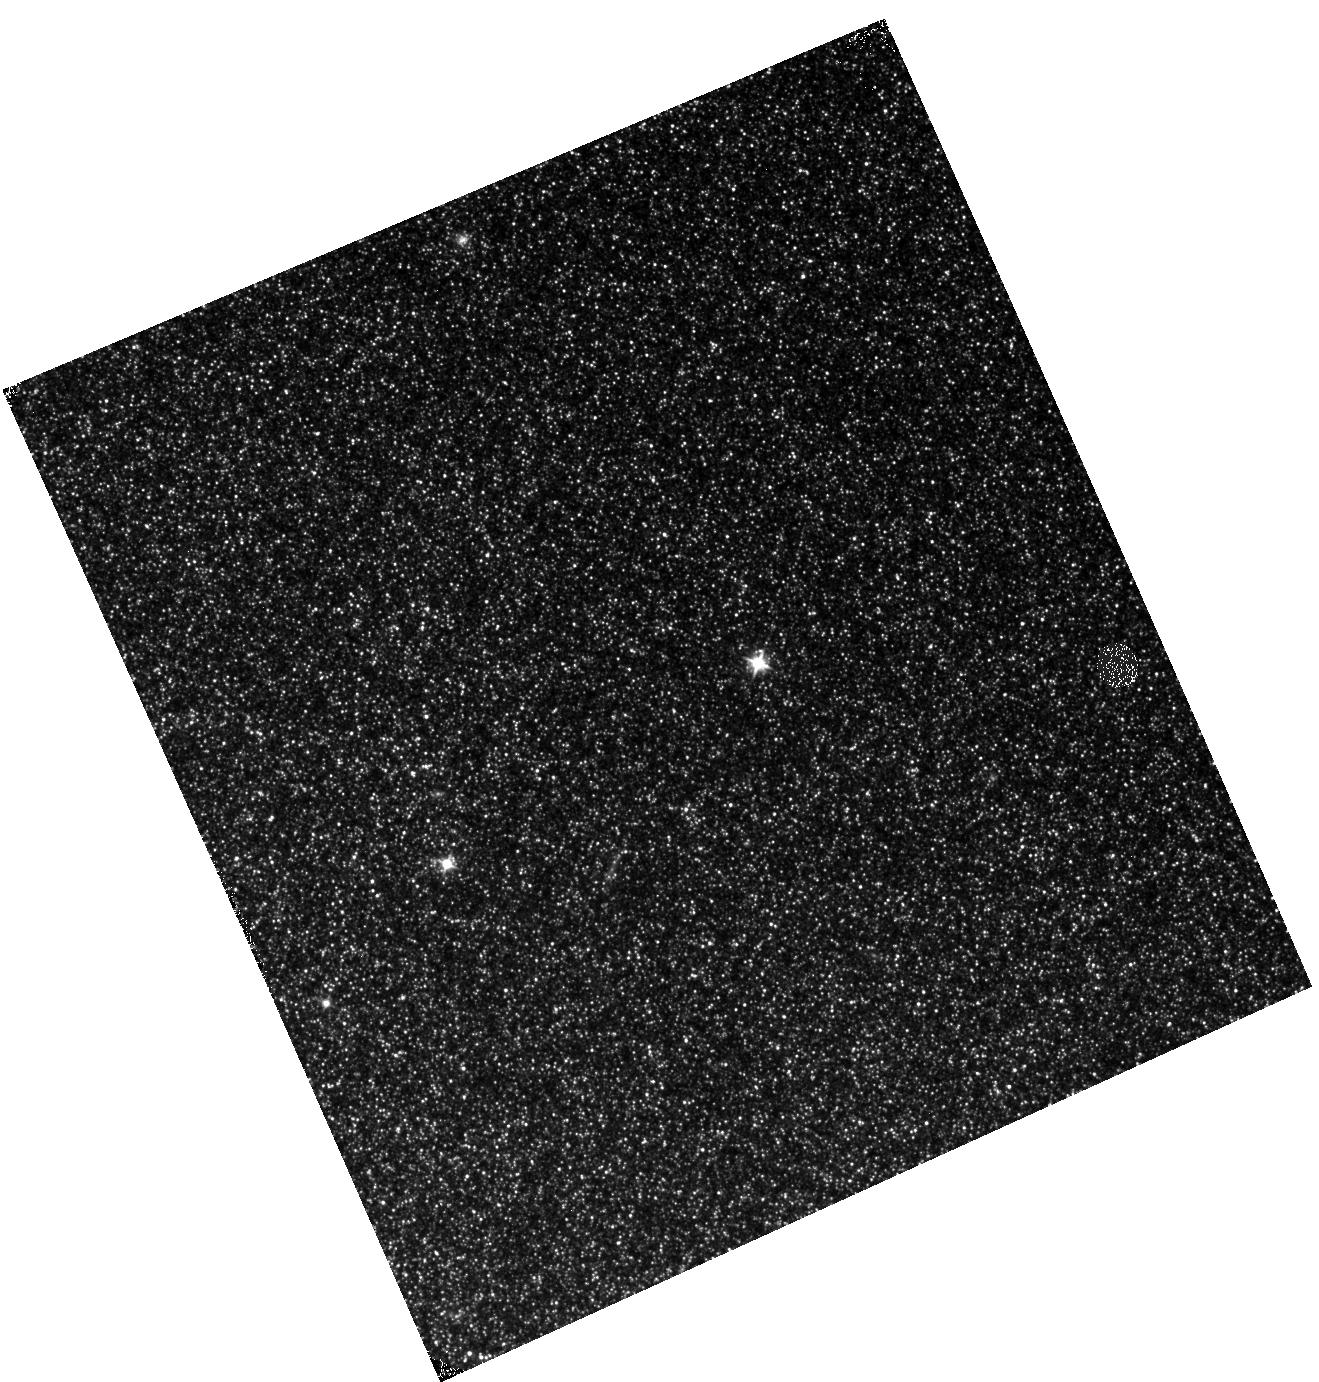
Target: M31-B05-F18-IR. Instrument: WFC3/IR. Filter: F110W. Exposure: 12 min. Observation ID: hst_12074_18_wfc3_ir_f110w_ibfb18

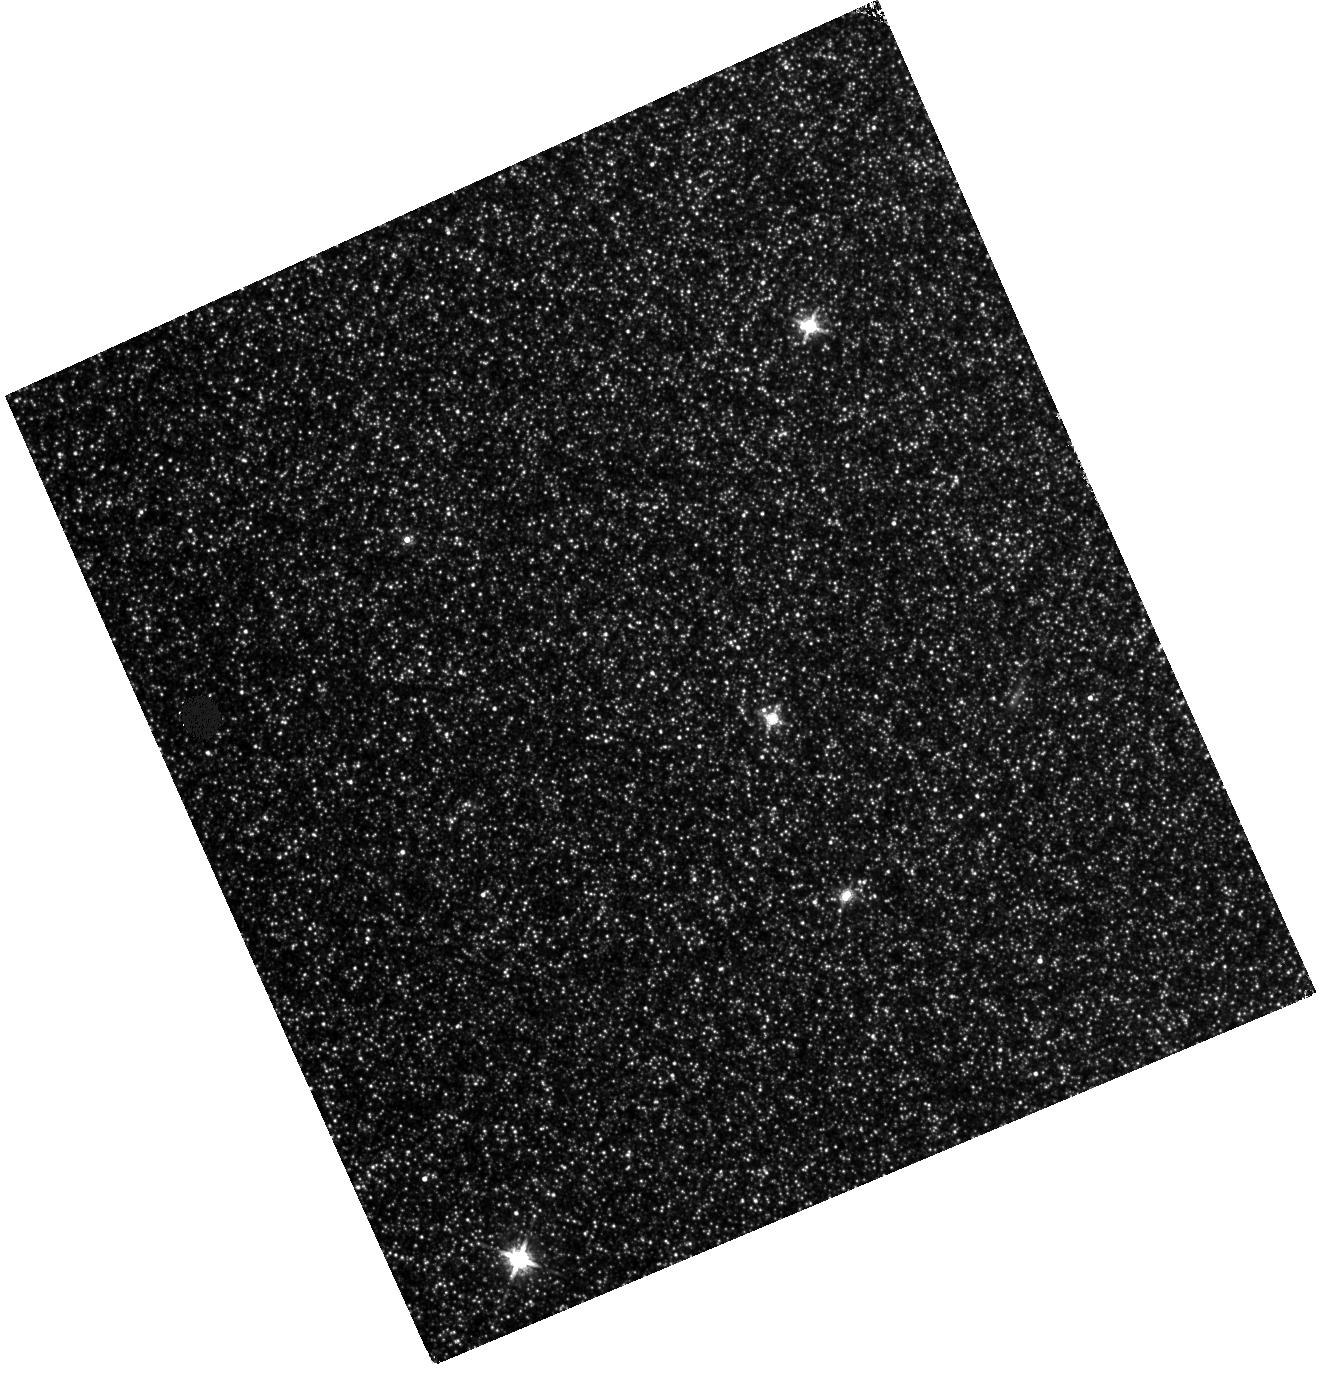
Target: M31-B05-F08-IR. Instrument: WFC3/IR. Filter: F160W. Exposure: 28 min. Observation ID: hst_12074_08_wfc3_ir_f160w_ibfb08

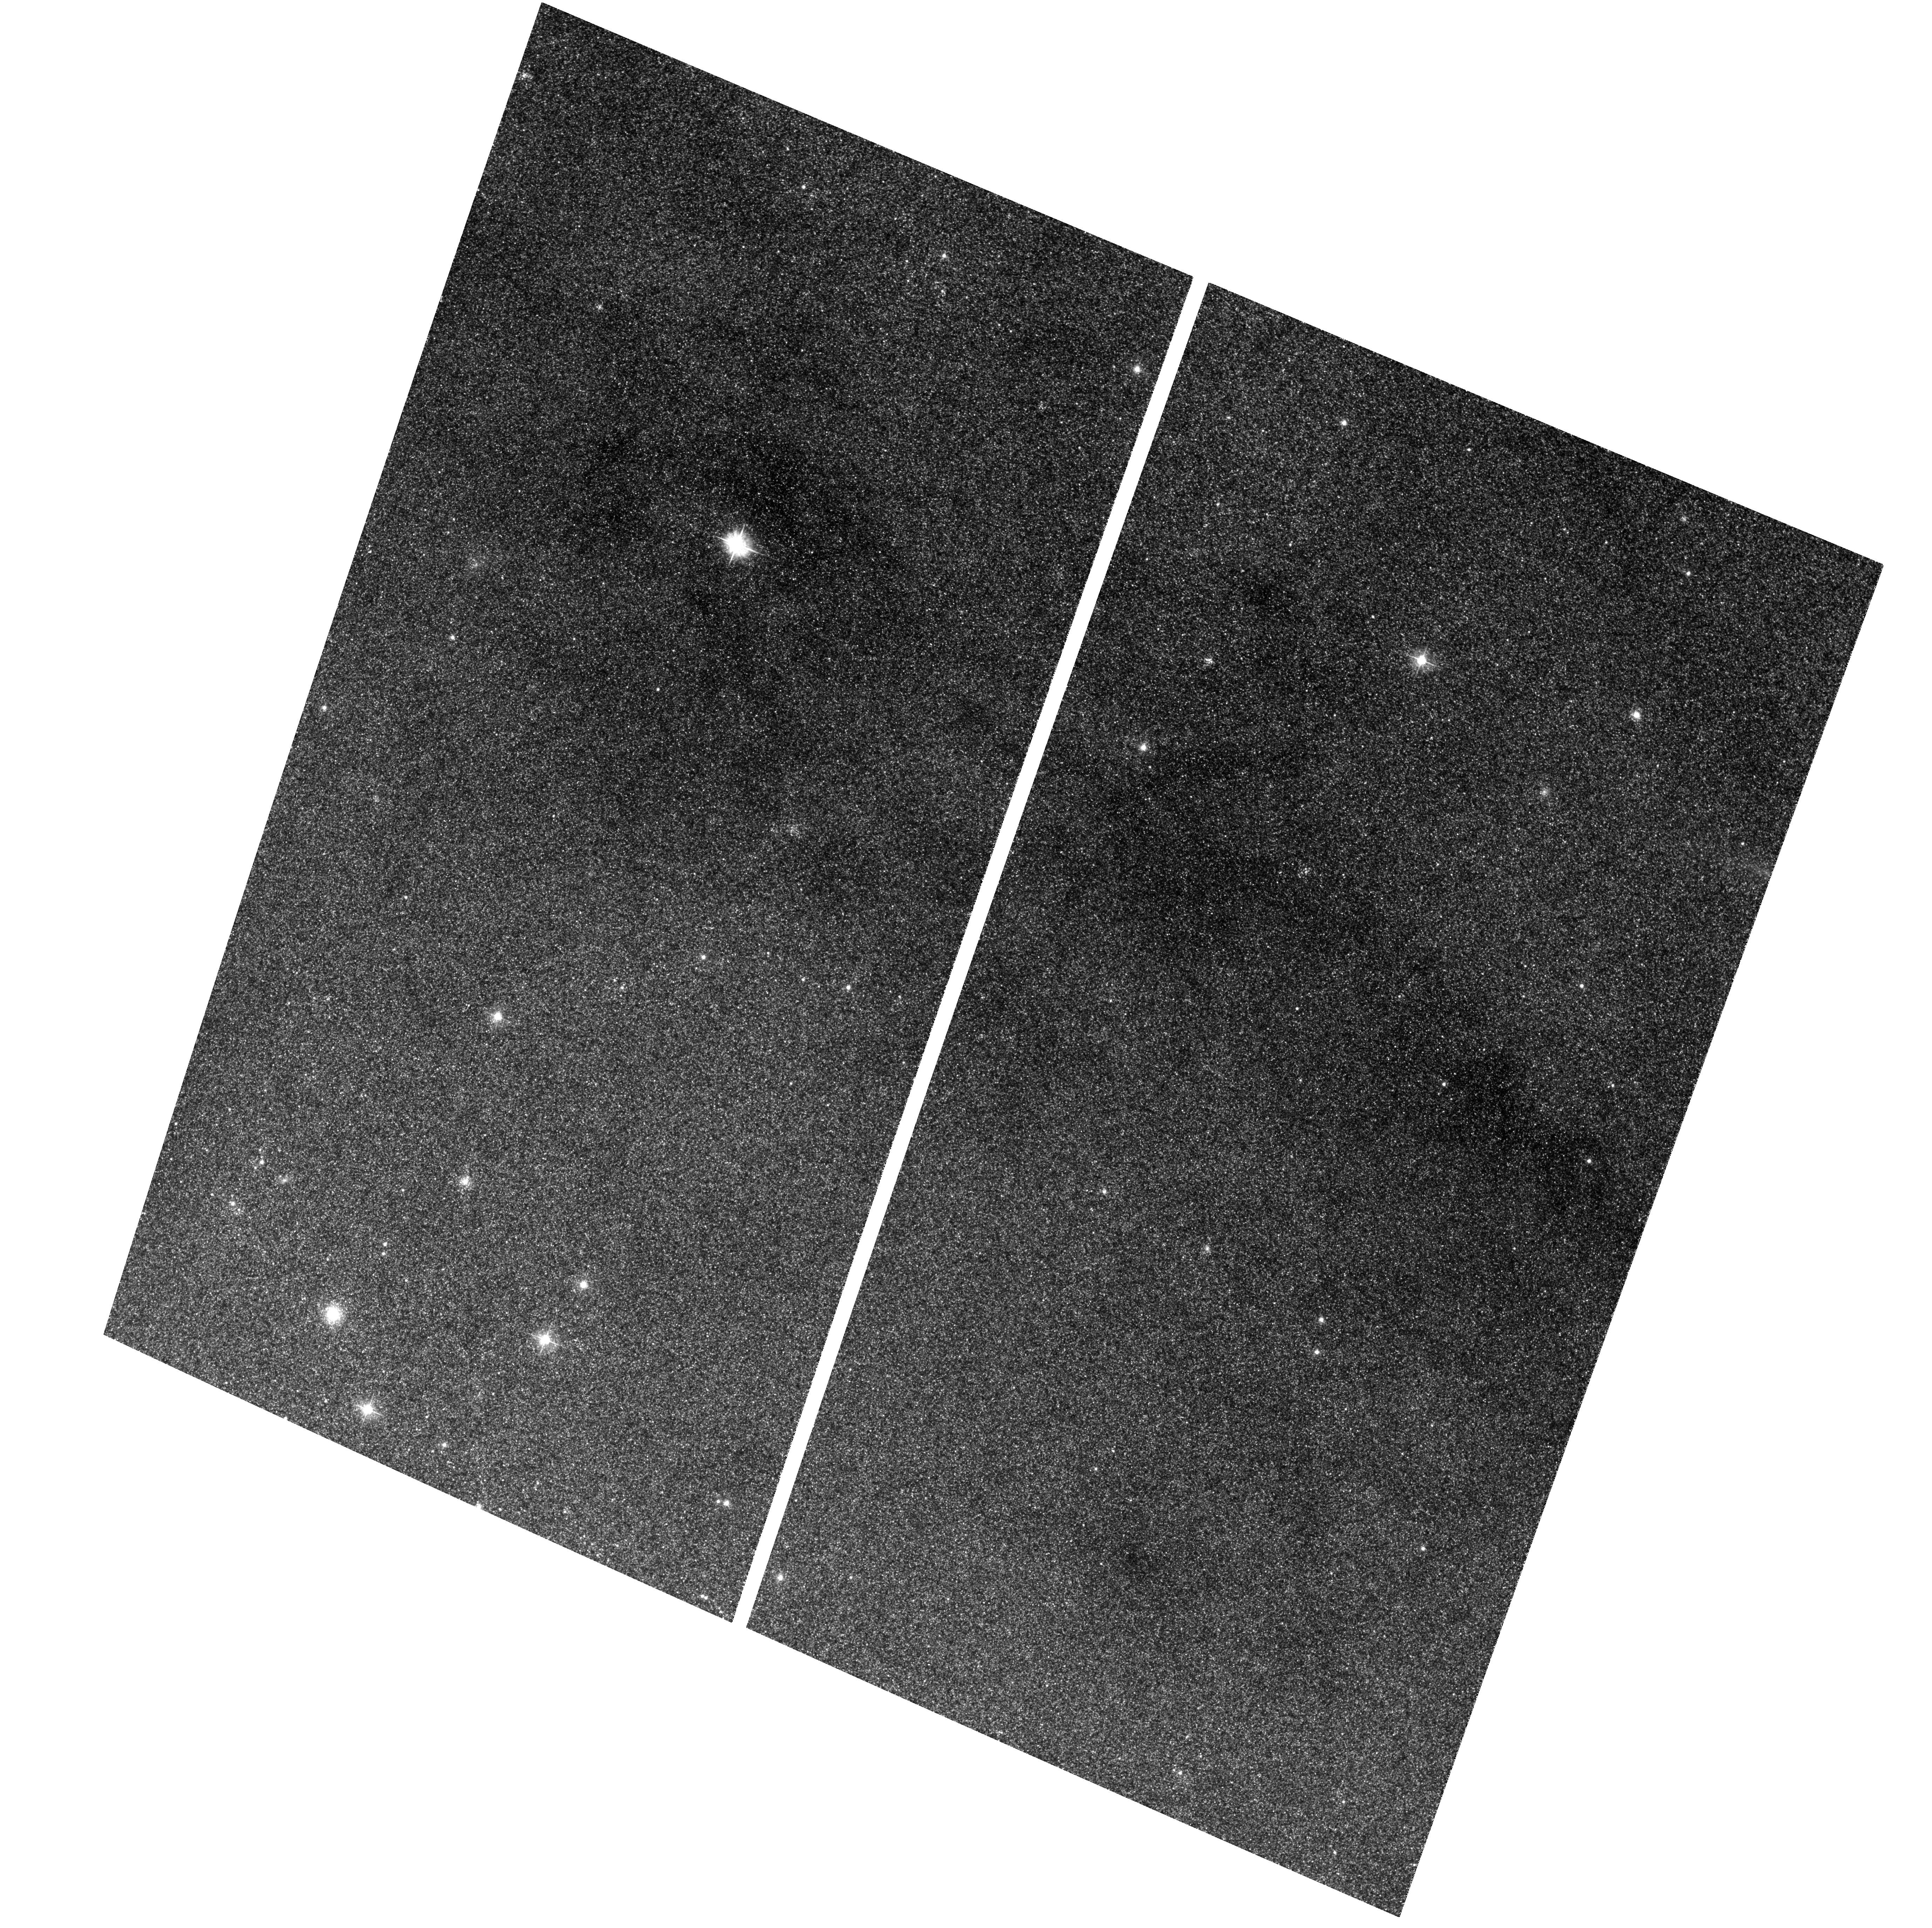
Target: M31-B05-F05-WFC. Instrument: ACS/WFC. Filter: F475W. Exposure: 32 min. Observation ID: hst_12074_02_acs_wfc_f475w_jbfb02

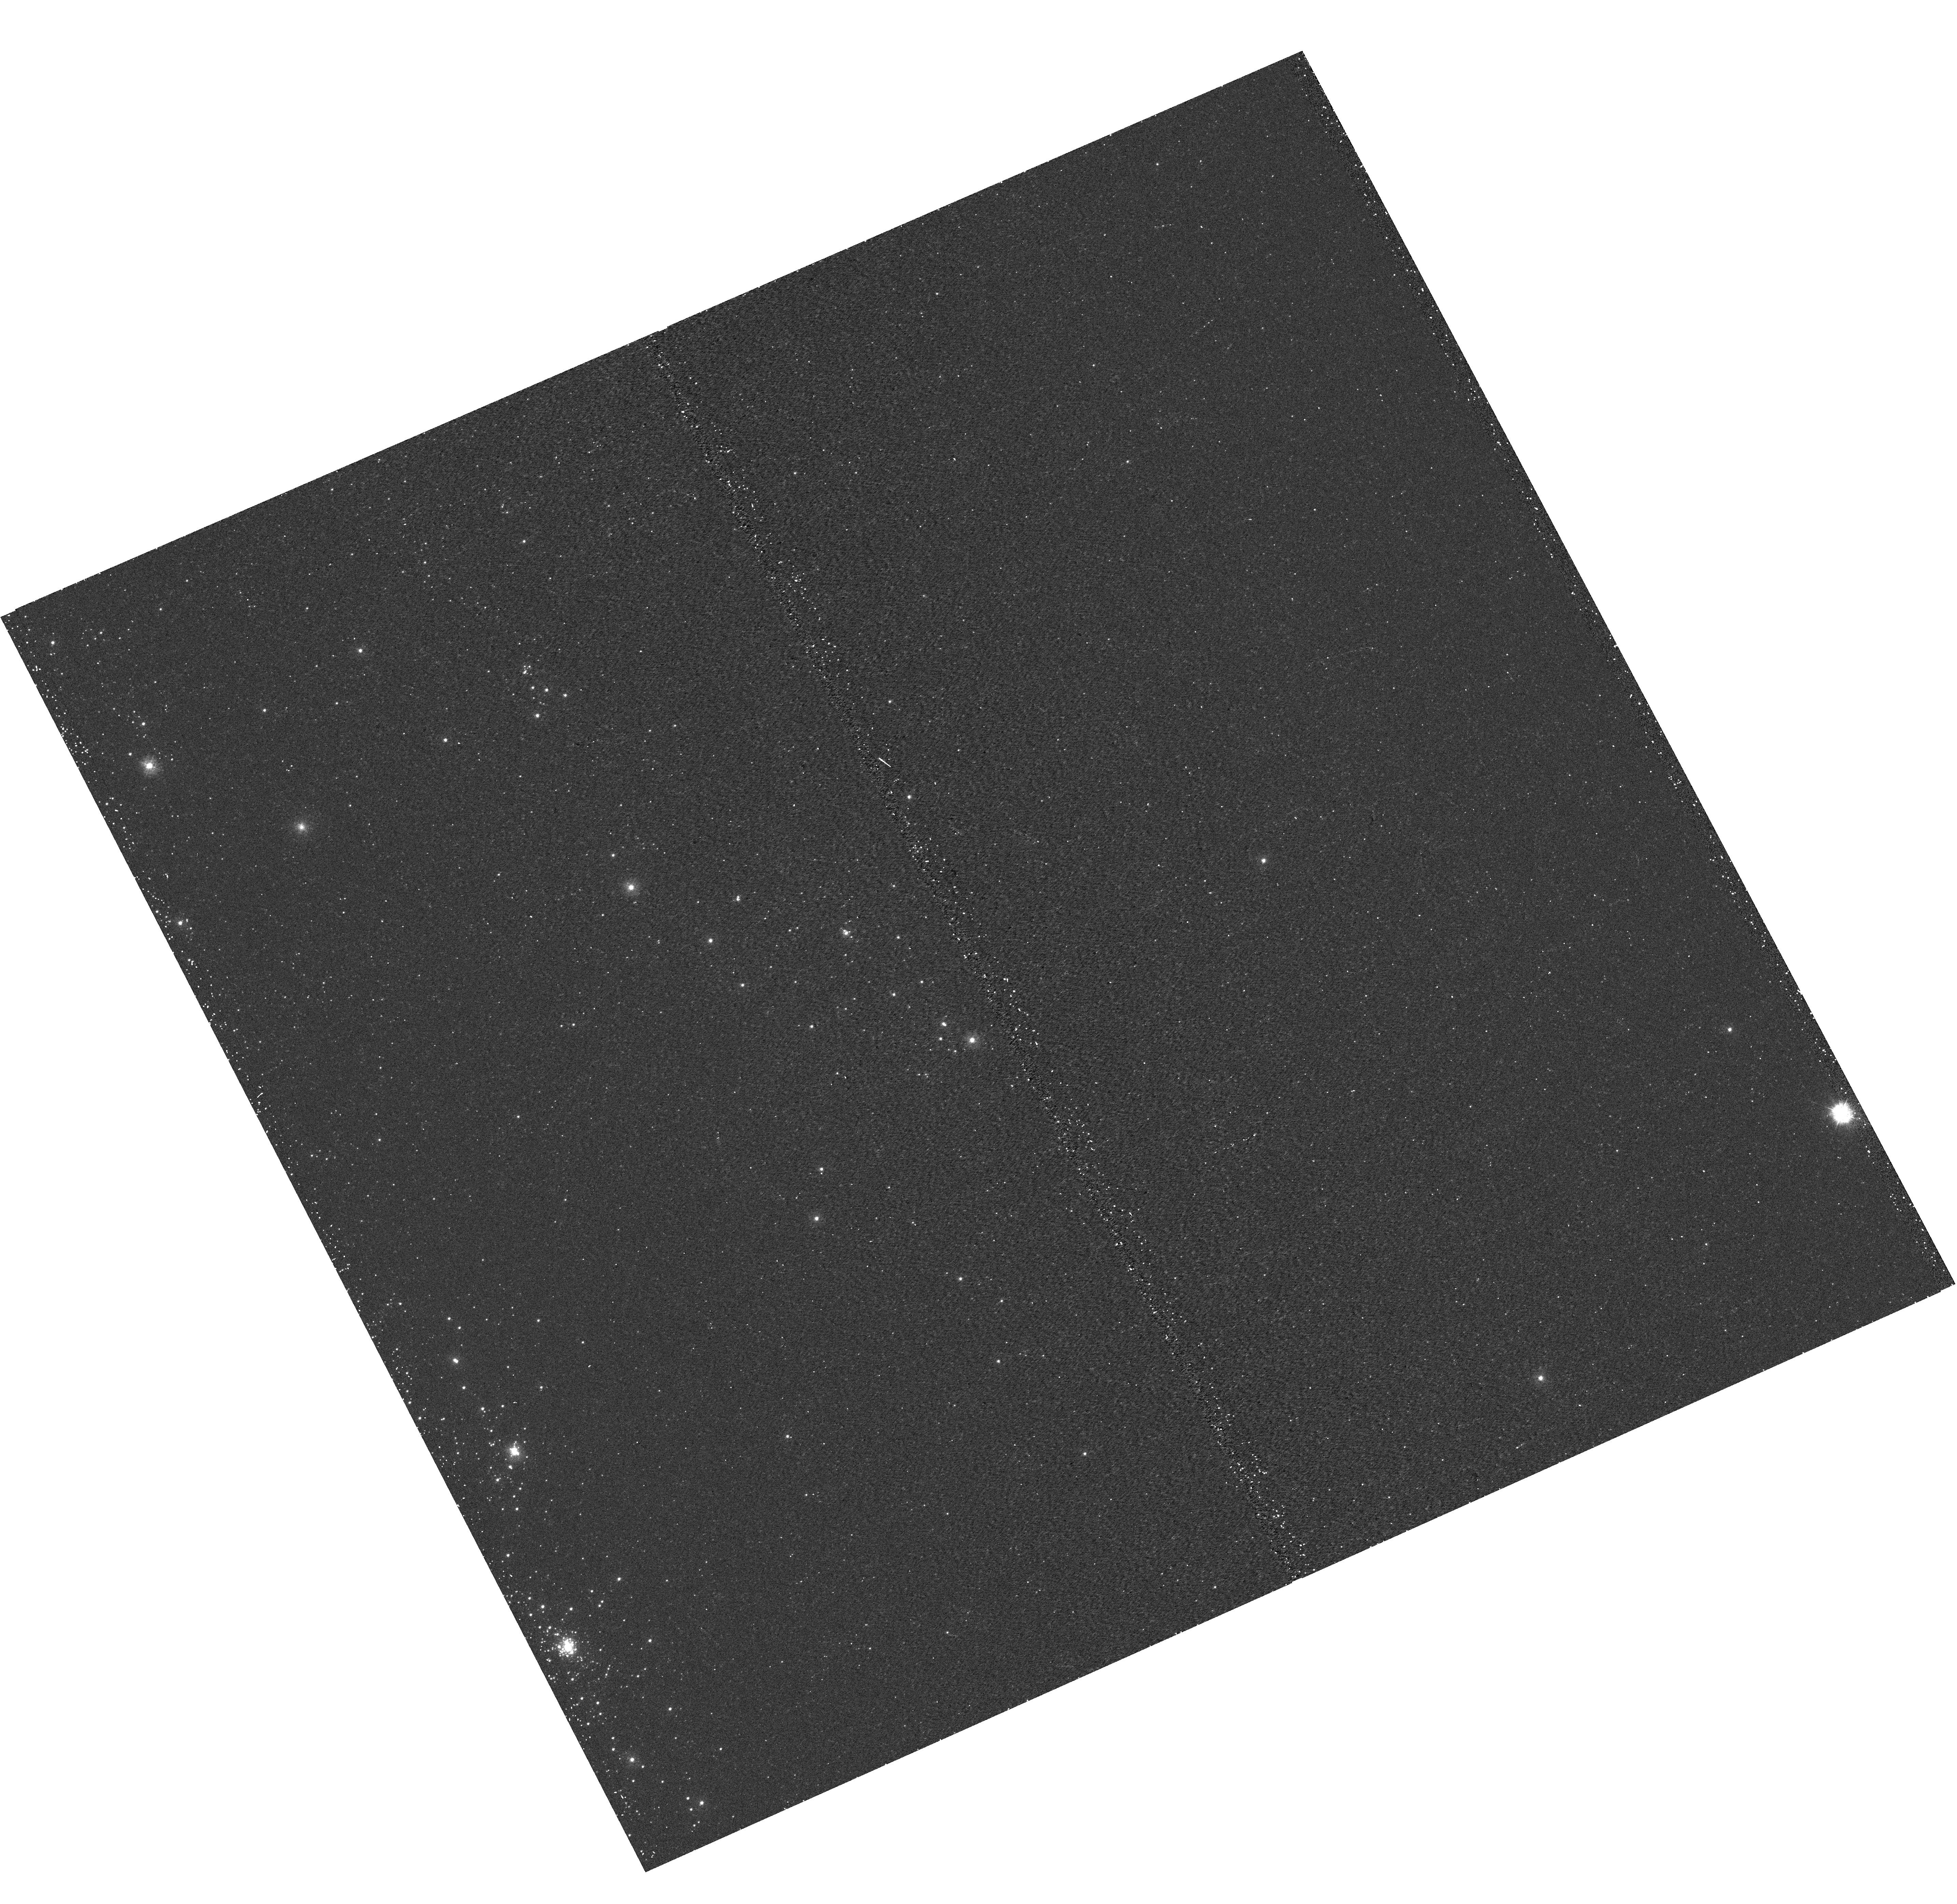
Target: M31-B05-F15-UVIS. Instrument: WFC3/UVIS. Filter: F275W. Exposure: 17 min. Observation ID: hst_12074_15_wfc3_uvis_f275w_ibfb15

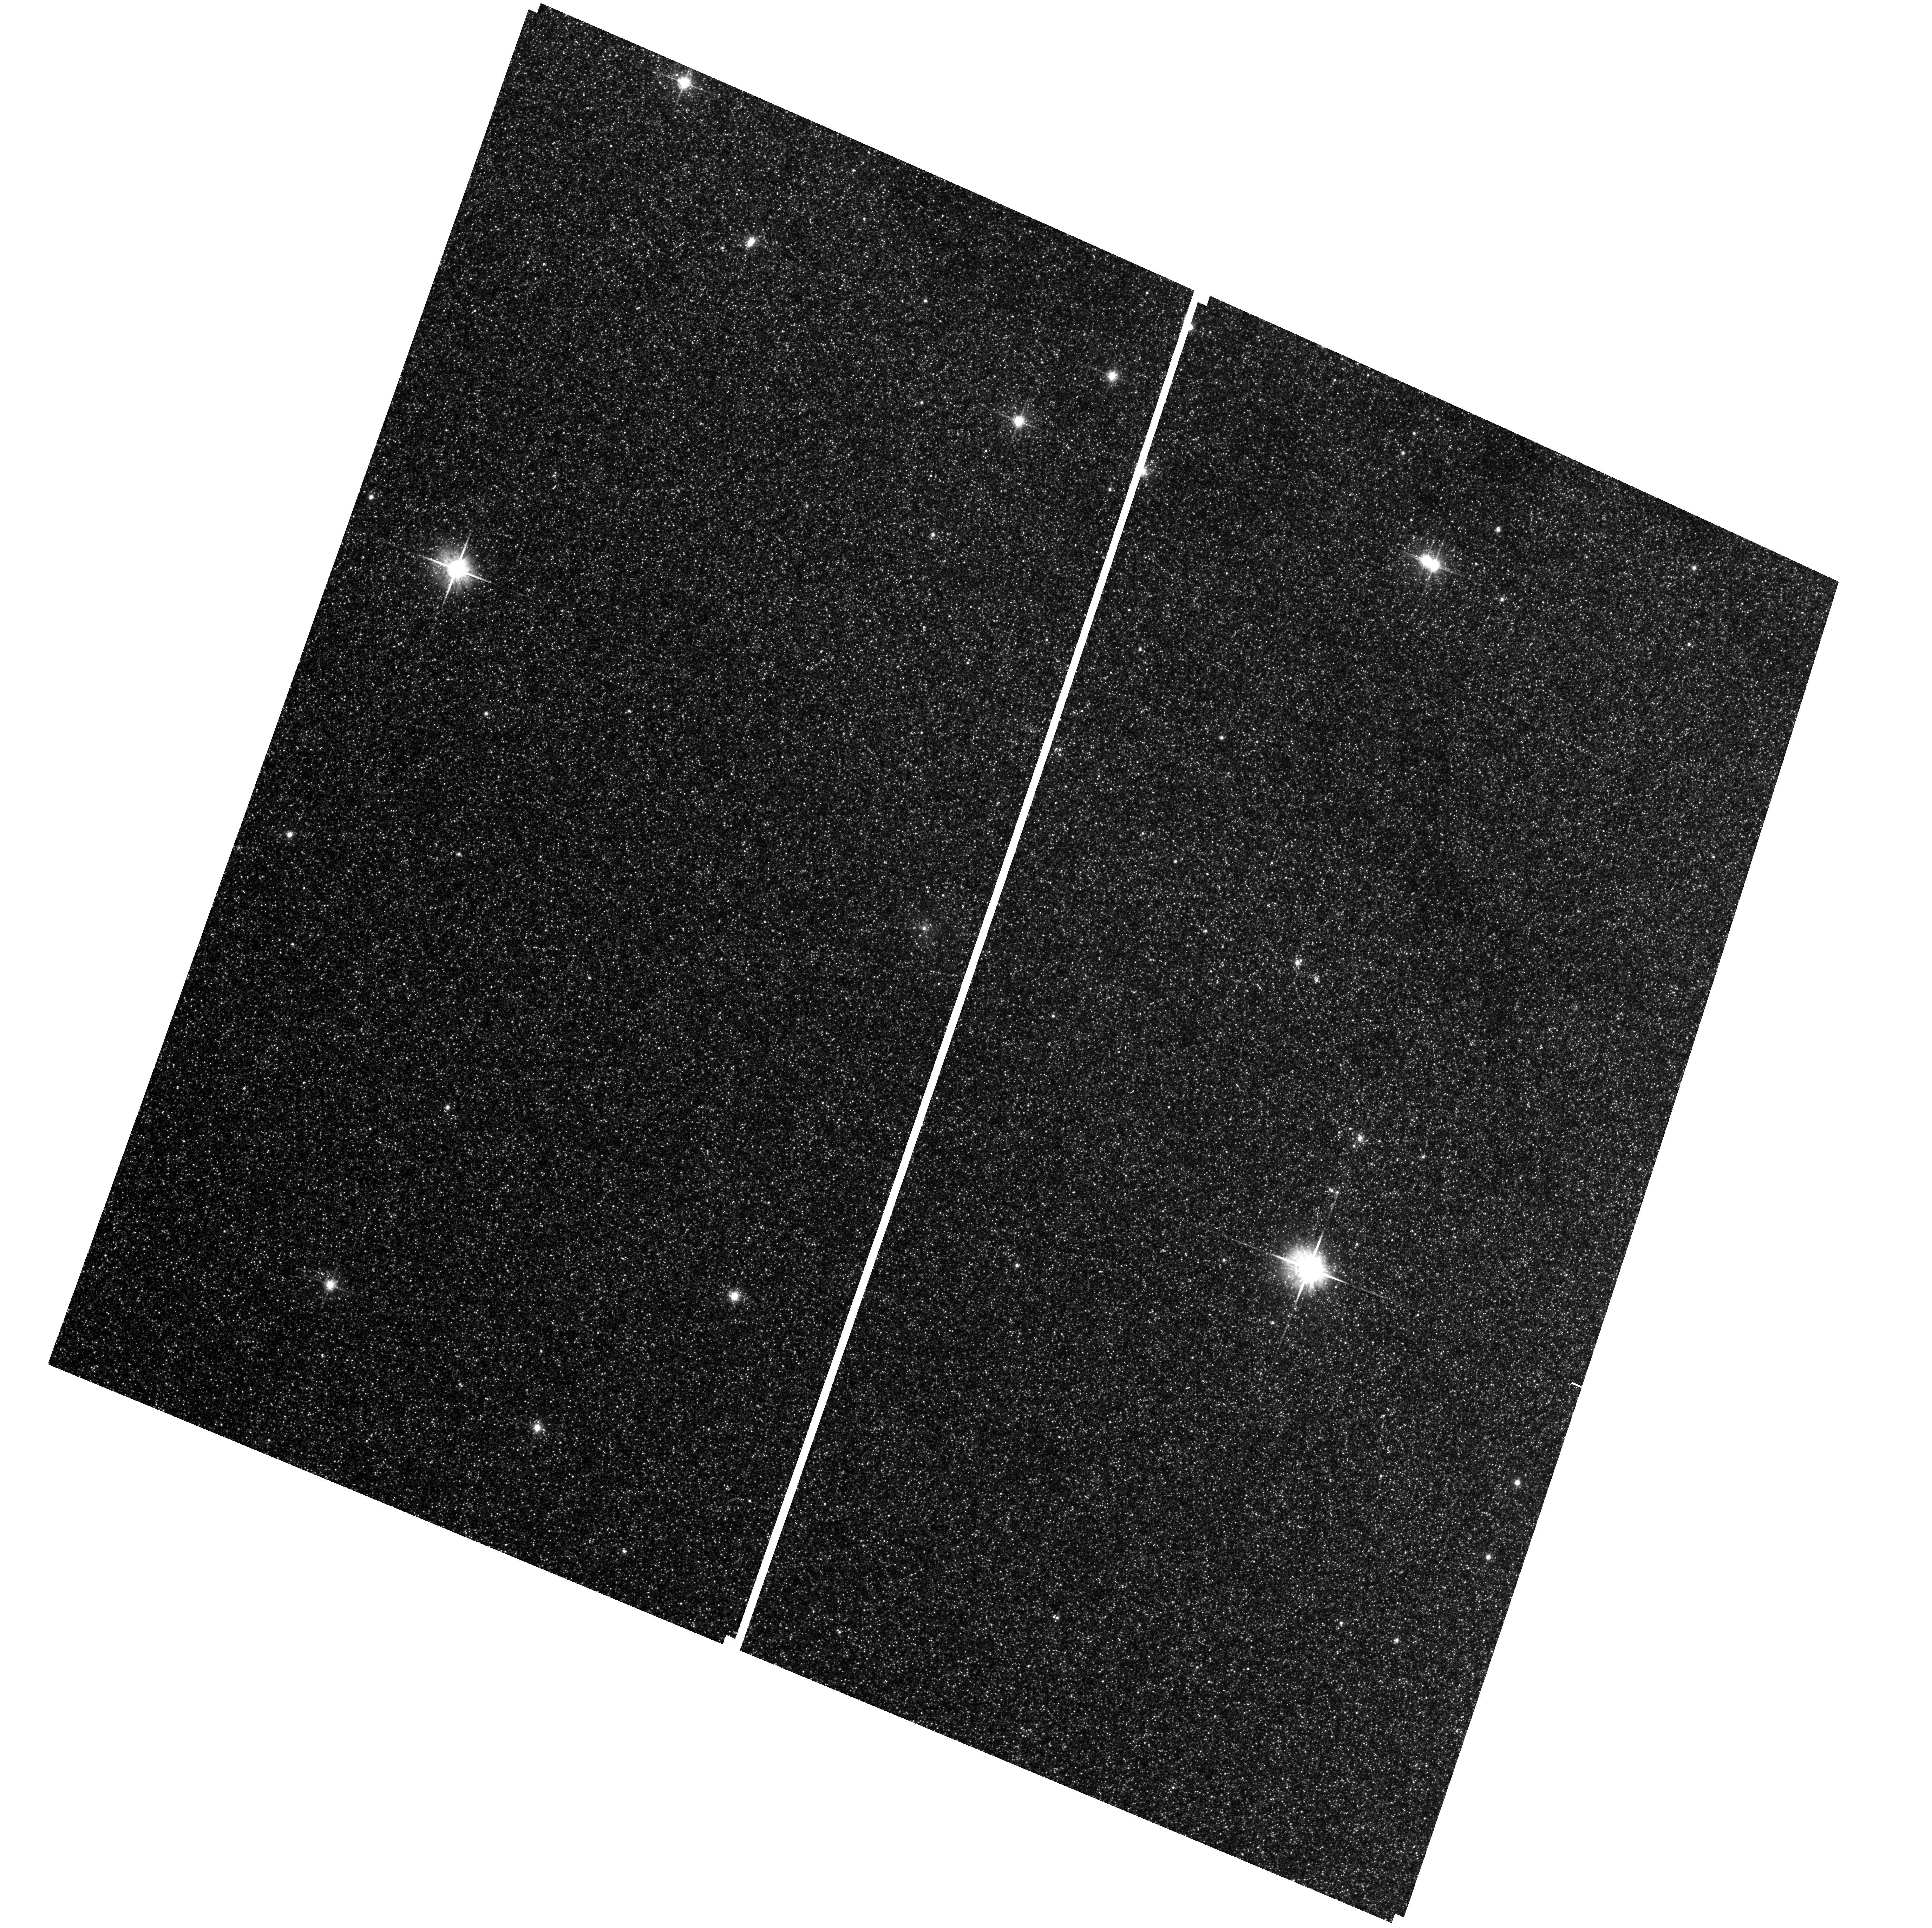
Target: M31-B05-F14-WFC. Instrument: ACS/WFC. Filter: F814W. Exposure: 25 min. Observation ID: hst_12074_17_acs_wfc_f814w_jbfb17

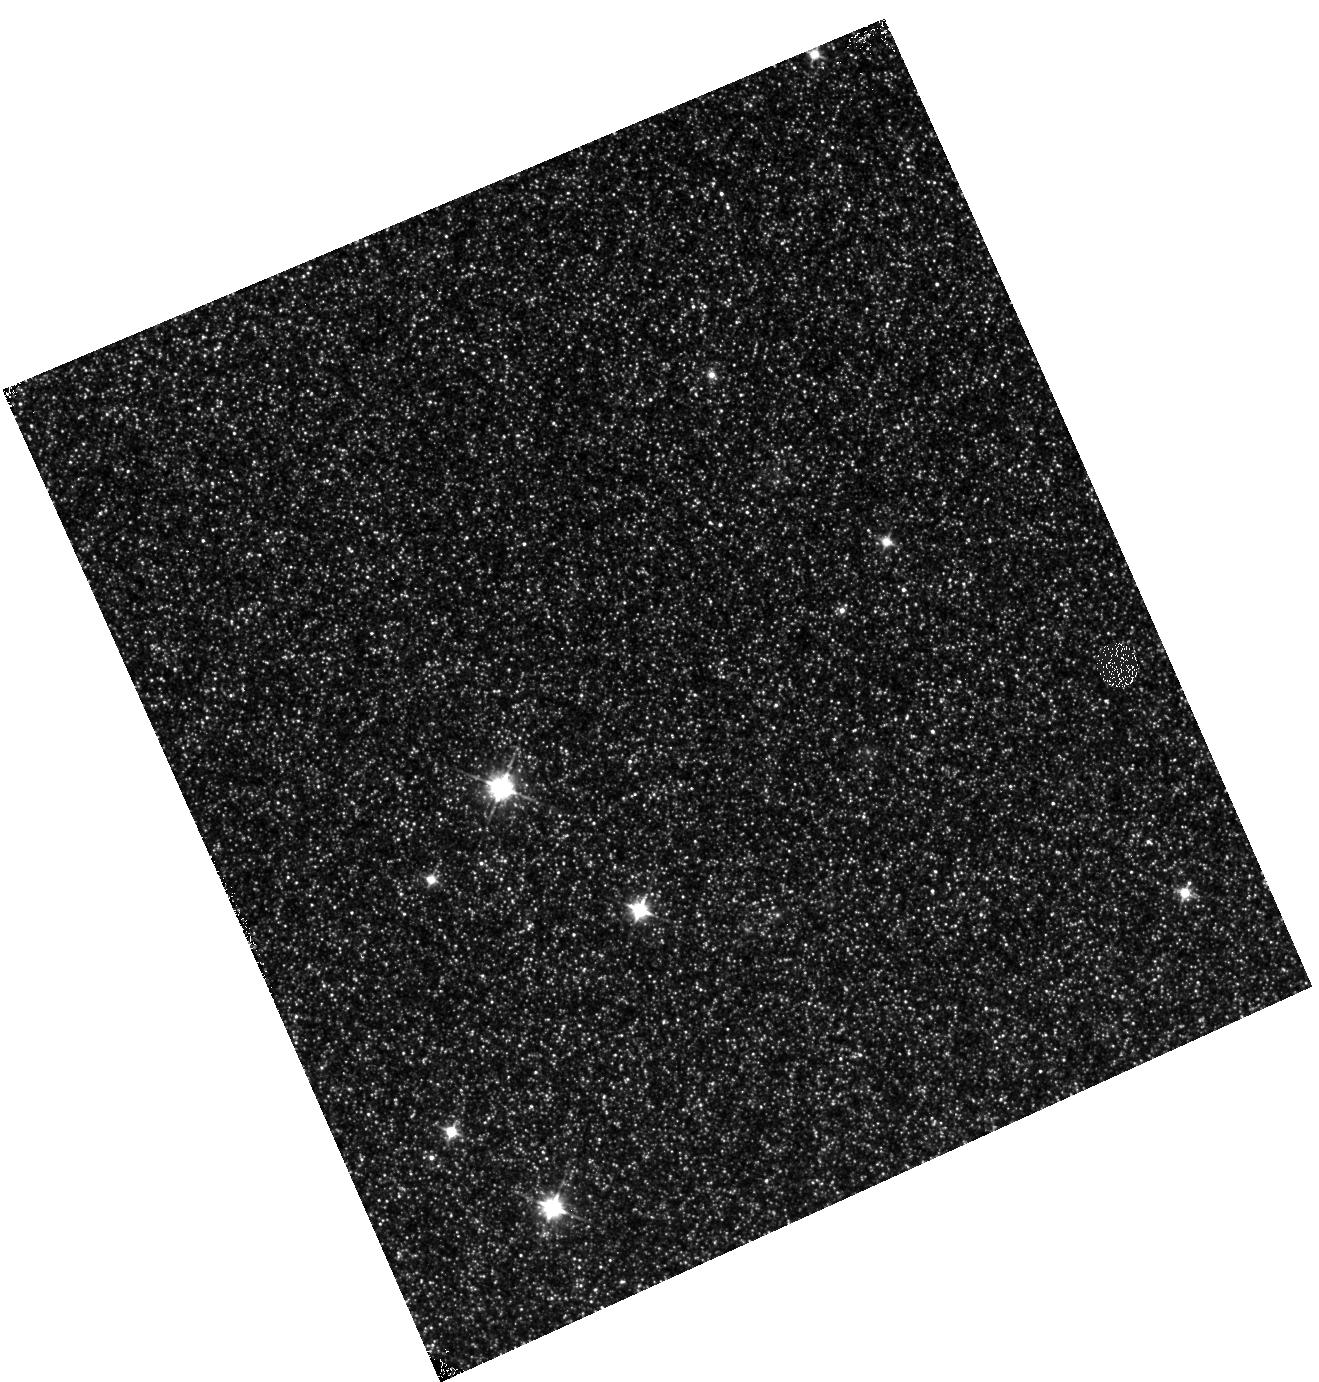
Target: M31-B05-F16-IR. Instrument: WFC3/IR. Filter: F110W. Exposure: 12 min. Observation ID: hst_12074_16_wfc3_ir_f110w_ibfb16

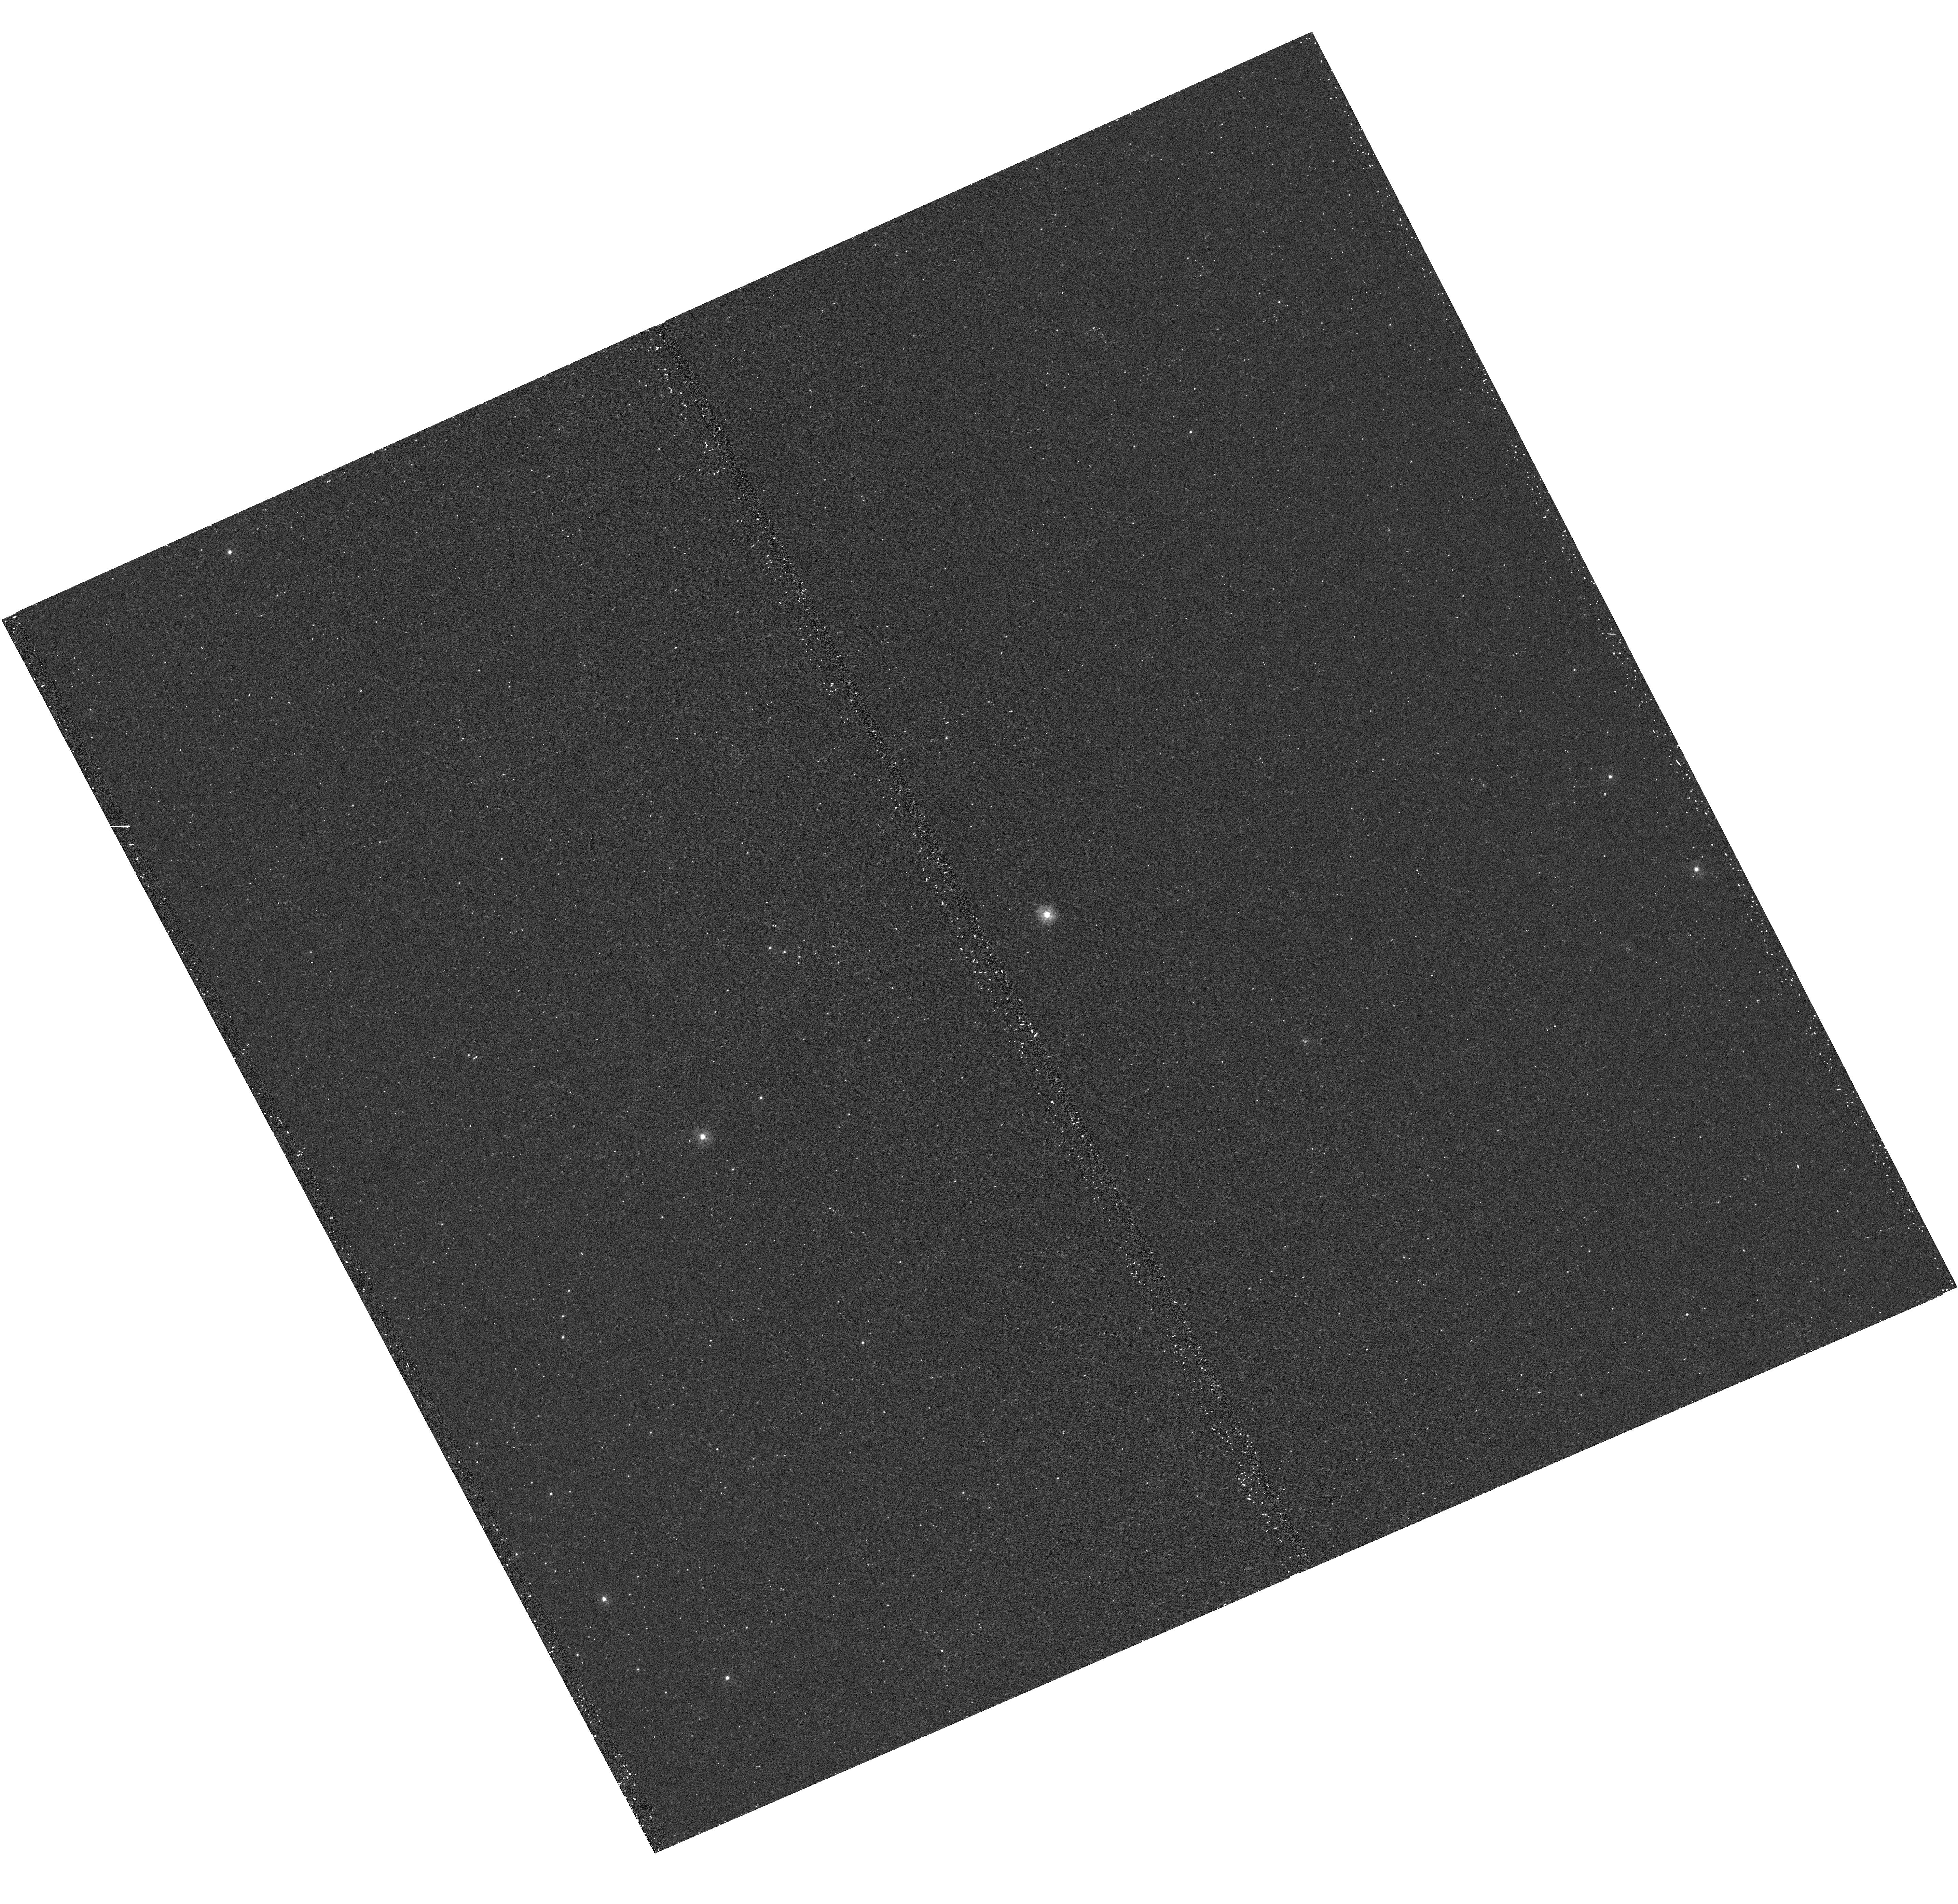
Target: M31-B05-F18-UVIS. Instrument: WFC3/UVIS. Filter: F275W. Exposure: 15 min. Observation ID: hst_12074_18_wfc3_uvis_f275w_ibfb18

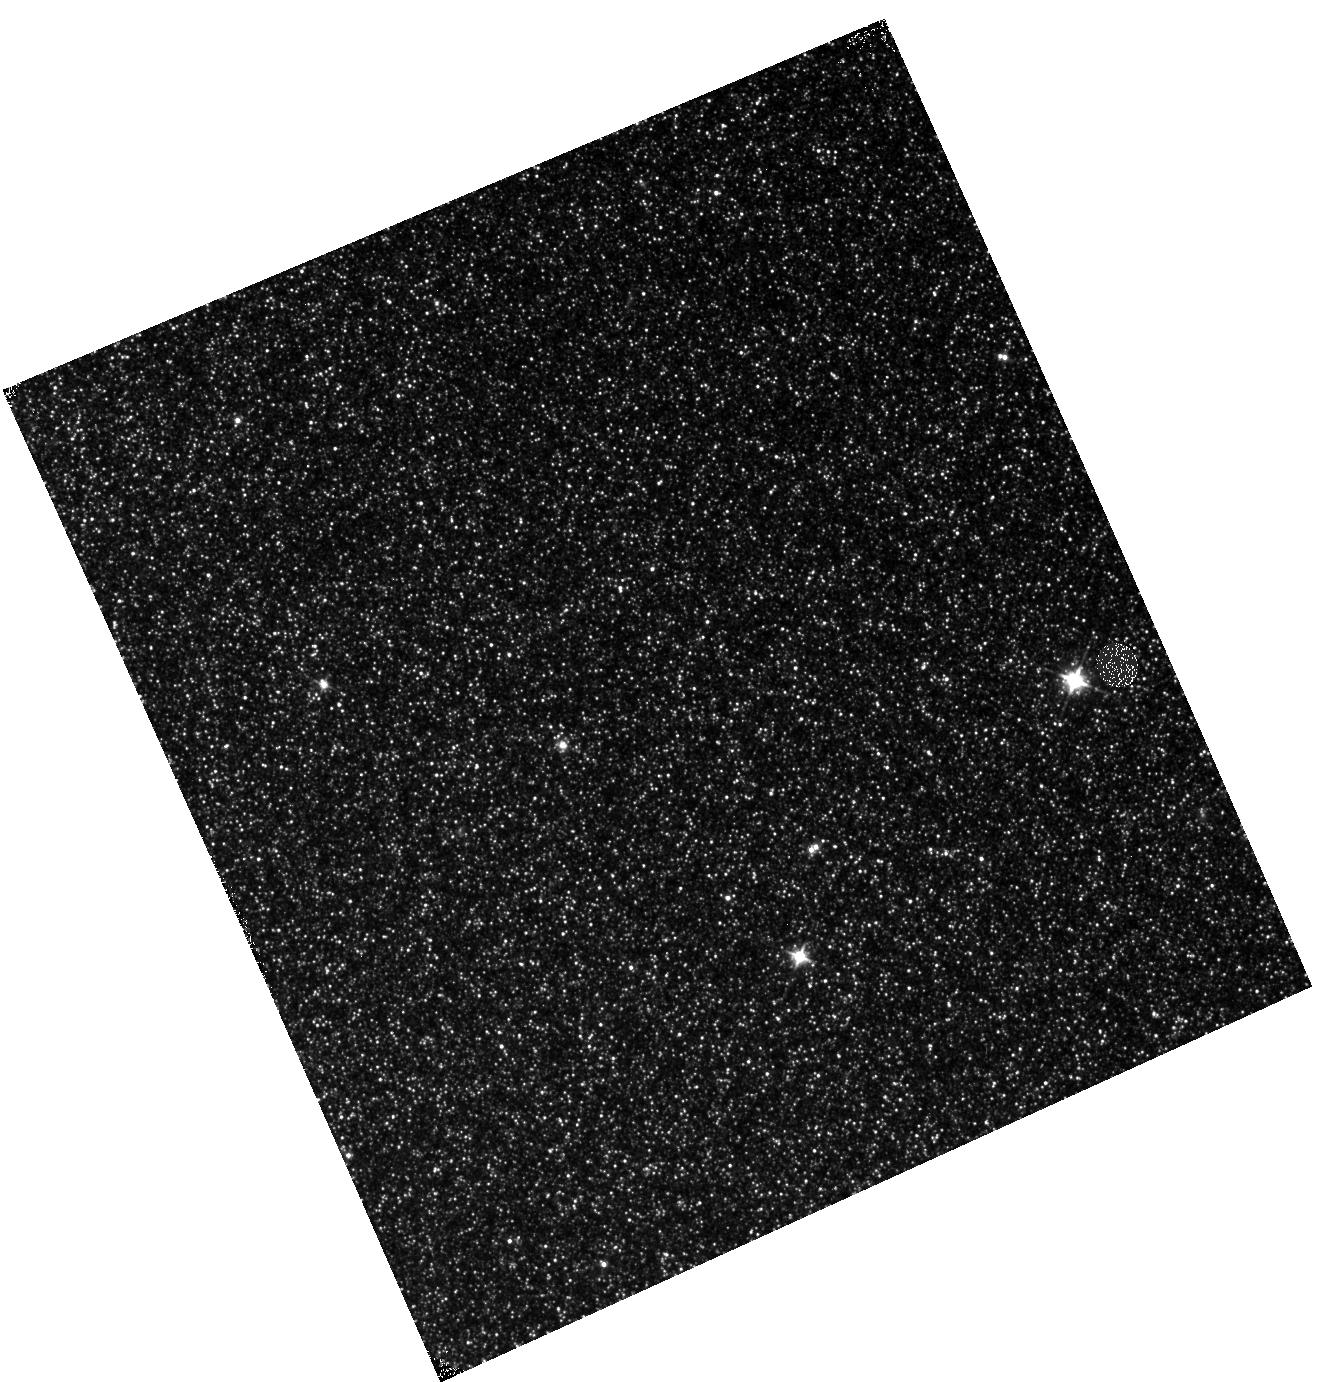
Target: M31-B05-F06-IR. Instrument: WFC3/IR. Filter: F110W. Exposure: 12 min. Observation ID: hst_12074_06_wfc3_ir_f110w_ibfb06

A Panchromatic Hubble Andromeda Treasury - I (PI: Dalcanton, Julianne)

We propose to image the north east quadrant of M31 to deep limits in the UV, optical, and near-IR. HST imaging should resolve the galaxy into more than 100 million stars, all with common distances and foreground extinctions. UV through NIR stellar photometry (F275W, F336W with WFC3/UVIS, F475W and F814W with ACS/WFC, and F110W and F160W with WFC3/NIR) will provide effective temperatures for a wide range of spectral types, while simultaneously mapping M31's extinction. Our central science drivers are to: understand high-mass variations in the stellar IMF as a function of SFR intensity and metallicity; capture the spatially-resolved star formation history of M31; study a vast sample of stellar clusters with a range of ages and metallicities. These are central to understanding stellar evolution and clustered star formation; constraining ISM energetics; and understanding the counterparts and environments of transient objects (novae, SNe, variable stars, x-ray sources, etc.). As its legacy, this survey adds M31 to the Milky Way and Magellanic Clouds as a fundamental calibrator of stellar evolution and star-formation processes for understanding the stellar populations of distant galaxies. Effective exposure times are 977s in F275W, 1368s in F336W, 4040s in F475W, 4042s in F814W, 699s in F110W, and 1796s in F160W, including short exposures to avoid saturation of bright sources. These depths will produce photon-limited images in the UV. Images will be crowding-limited in the optical and NIR, but will reach below the red clump at all radii. The images will reach the Nyquist sampling limit in F160W, F475W, and F814W.